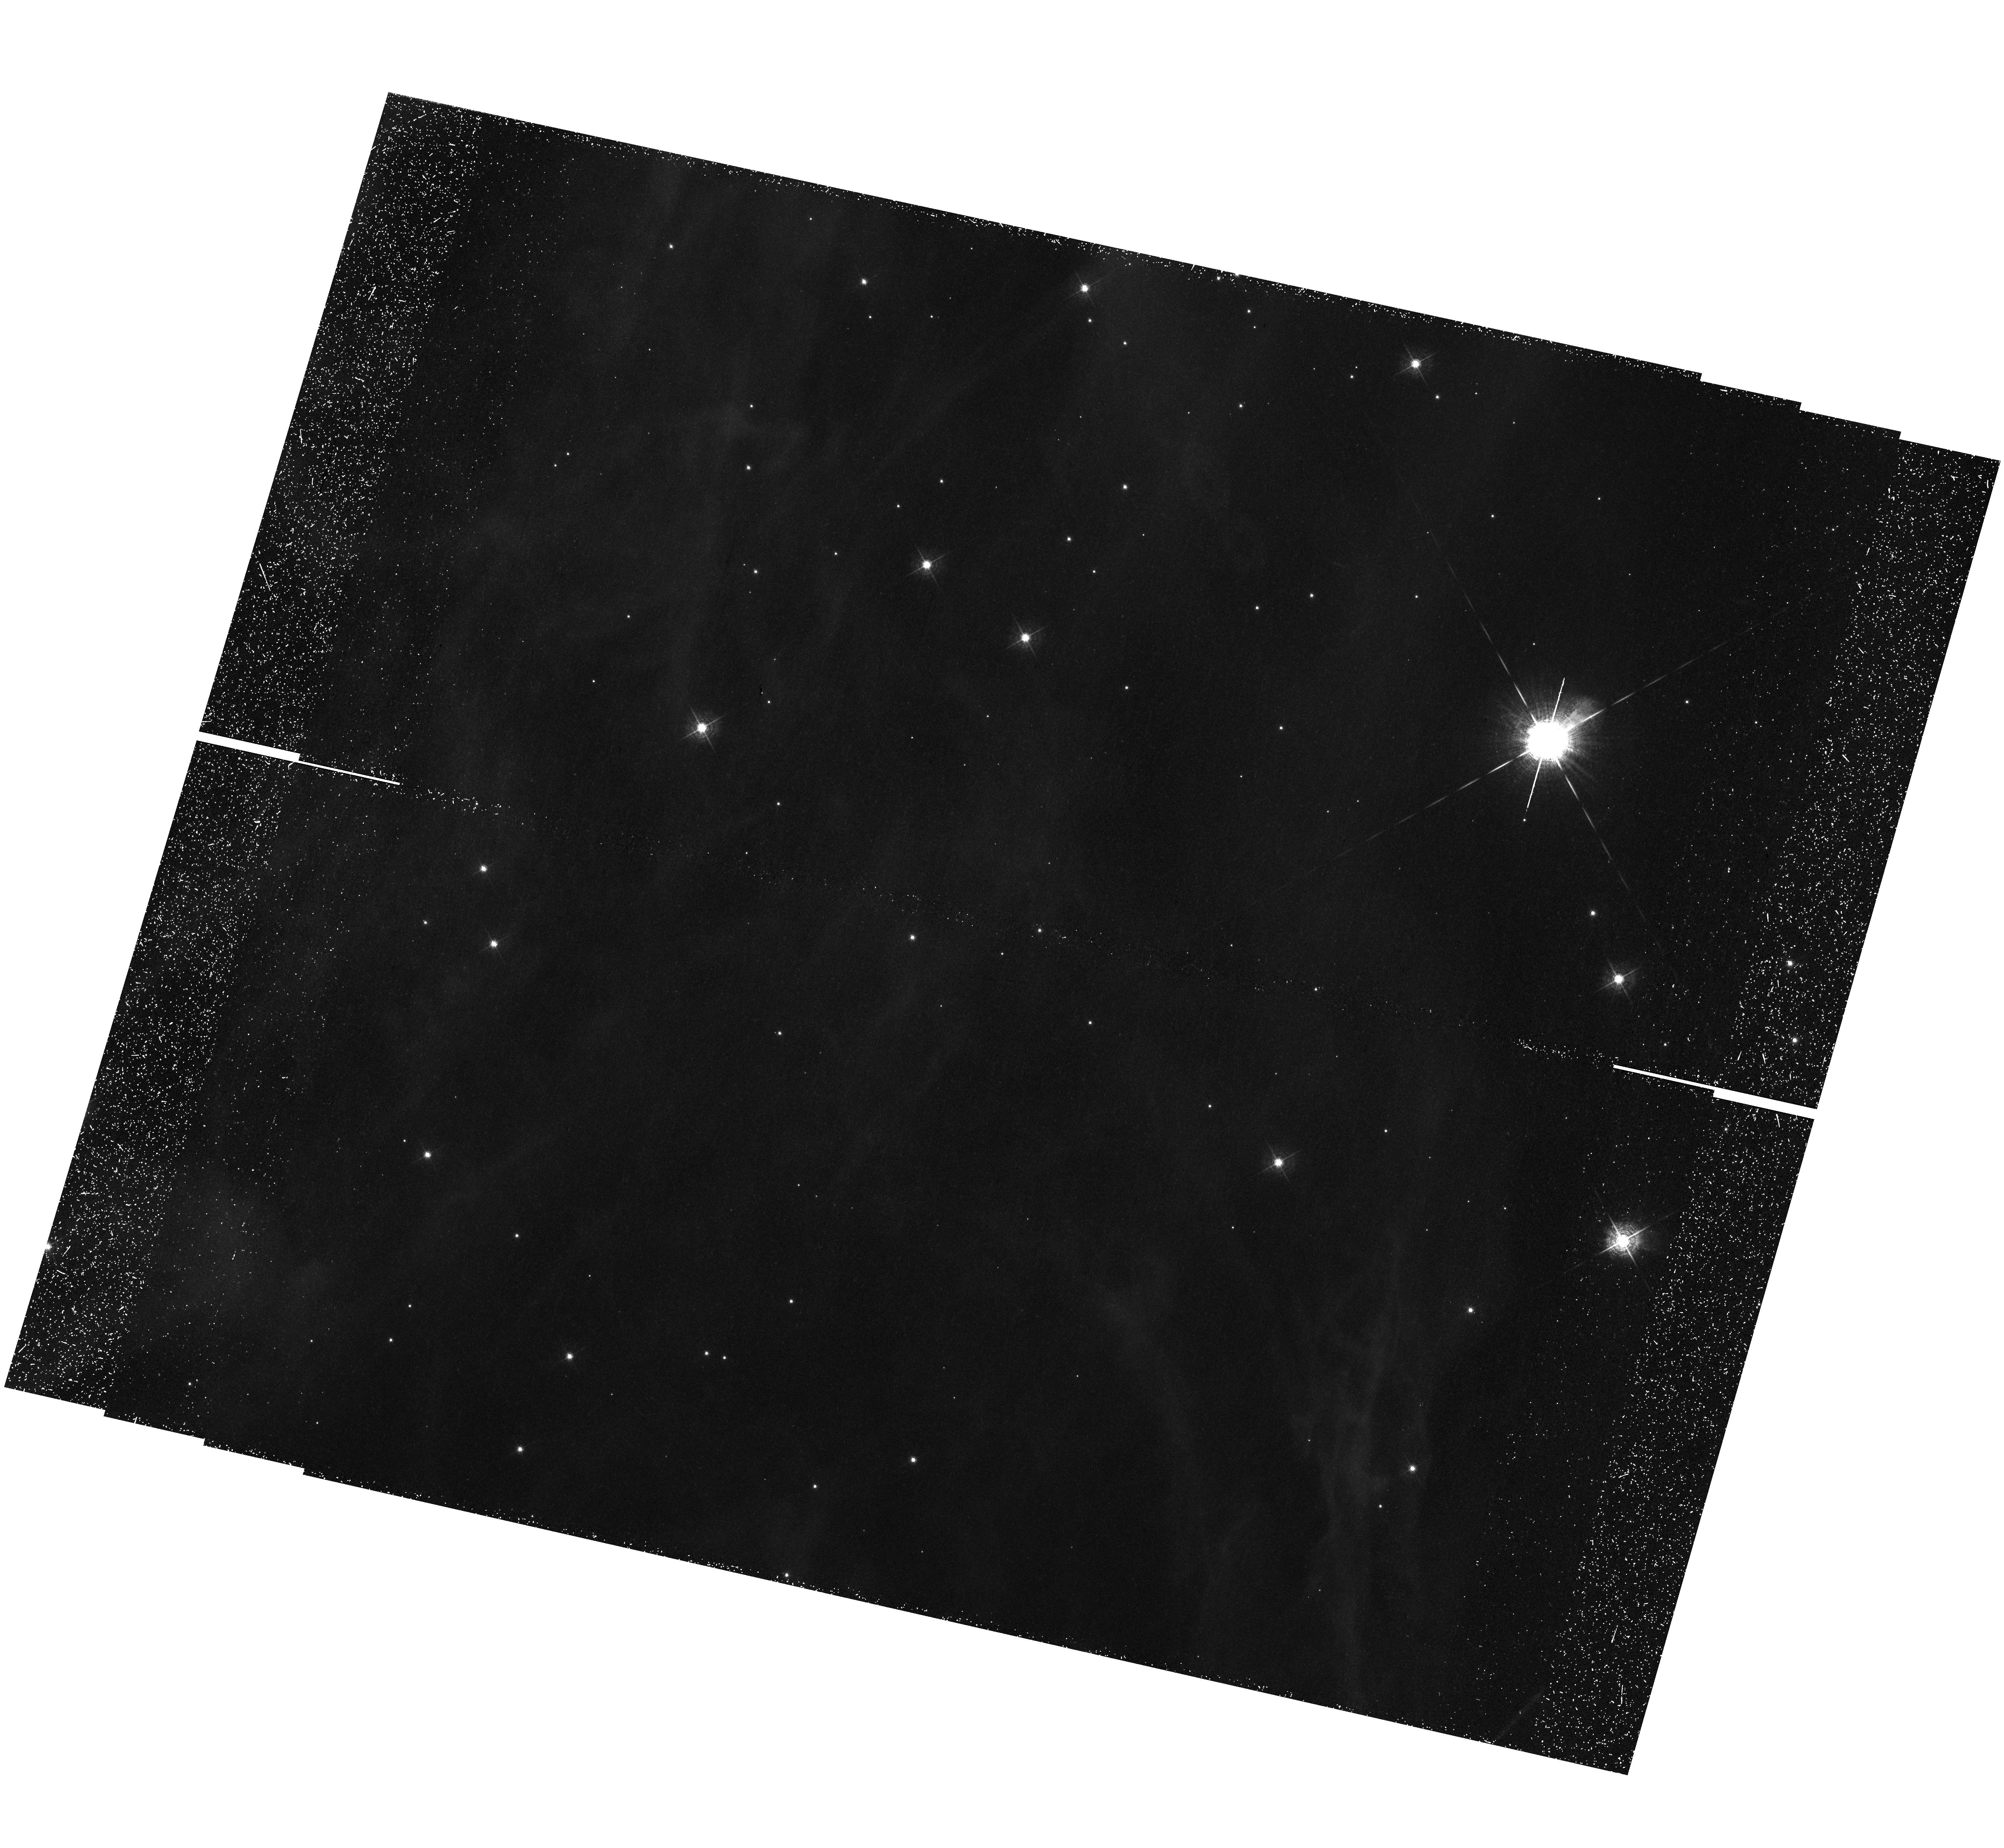
Target: field at RA 103.272°, Dec -23.960°. Instrument: WFC3/UVIS. Filter: F502N. Exposure: 1.4 h. Observation ID: hst_12875_02_wfc3_uvis_f502n_ic2b02

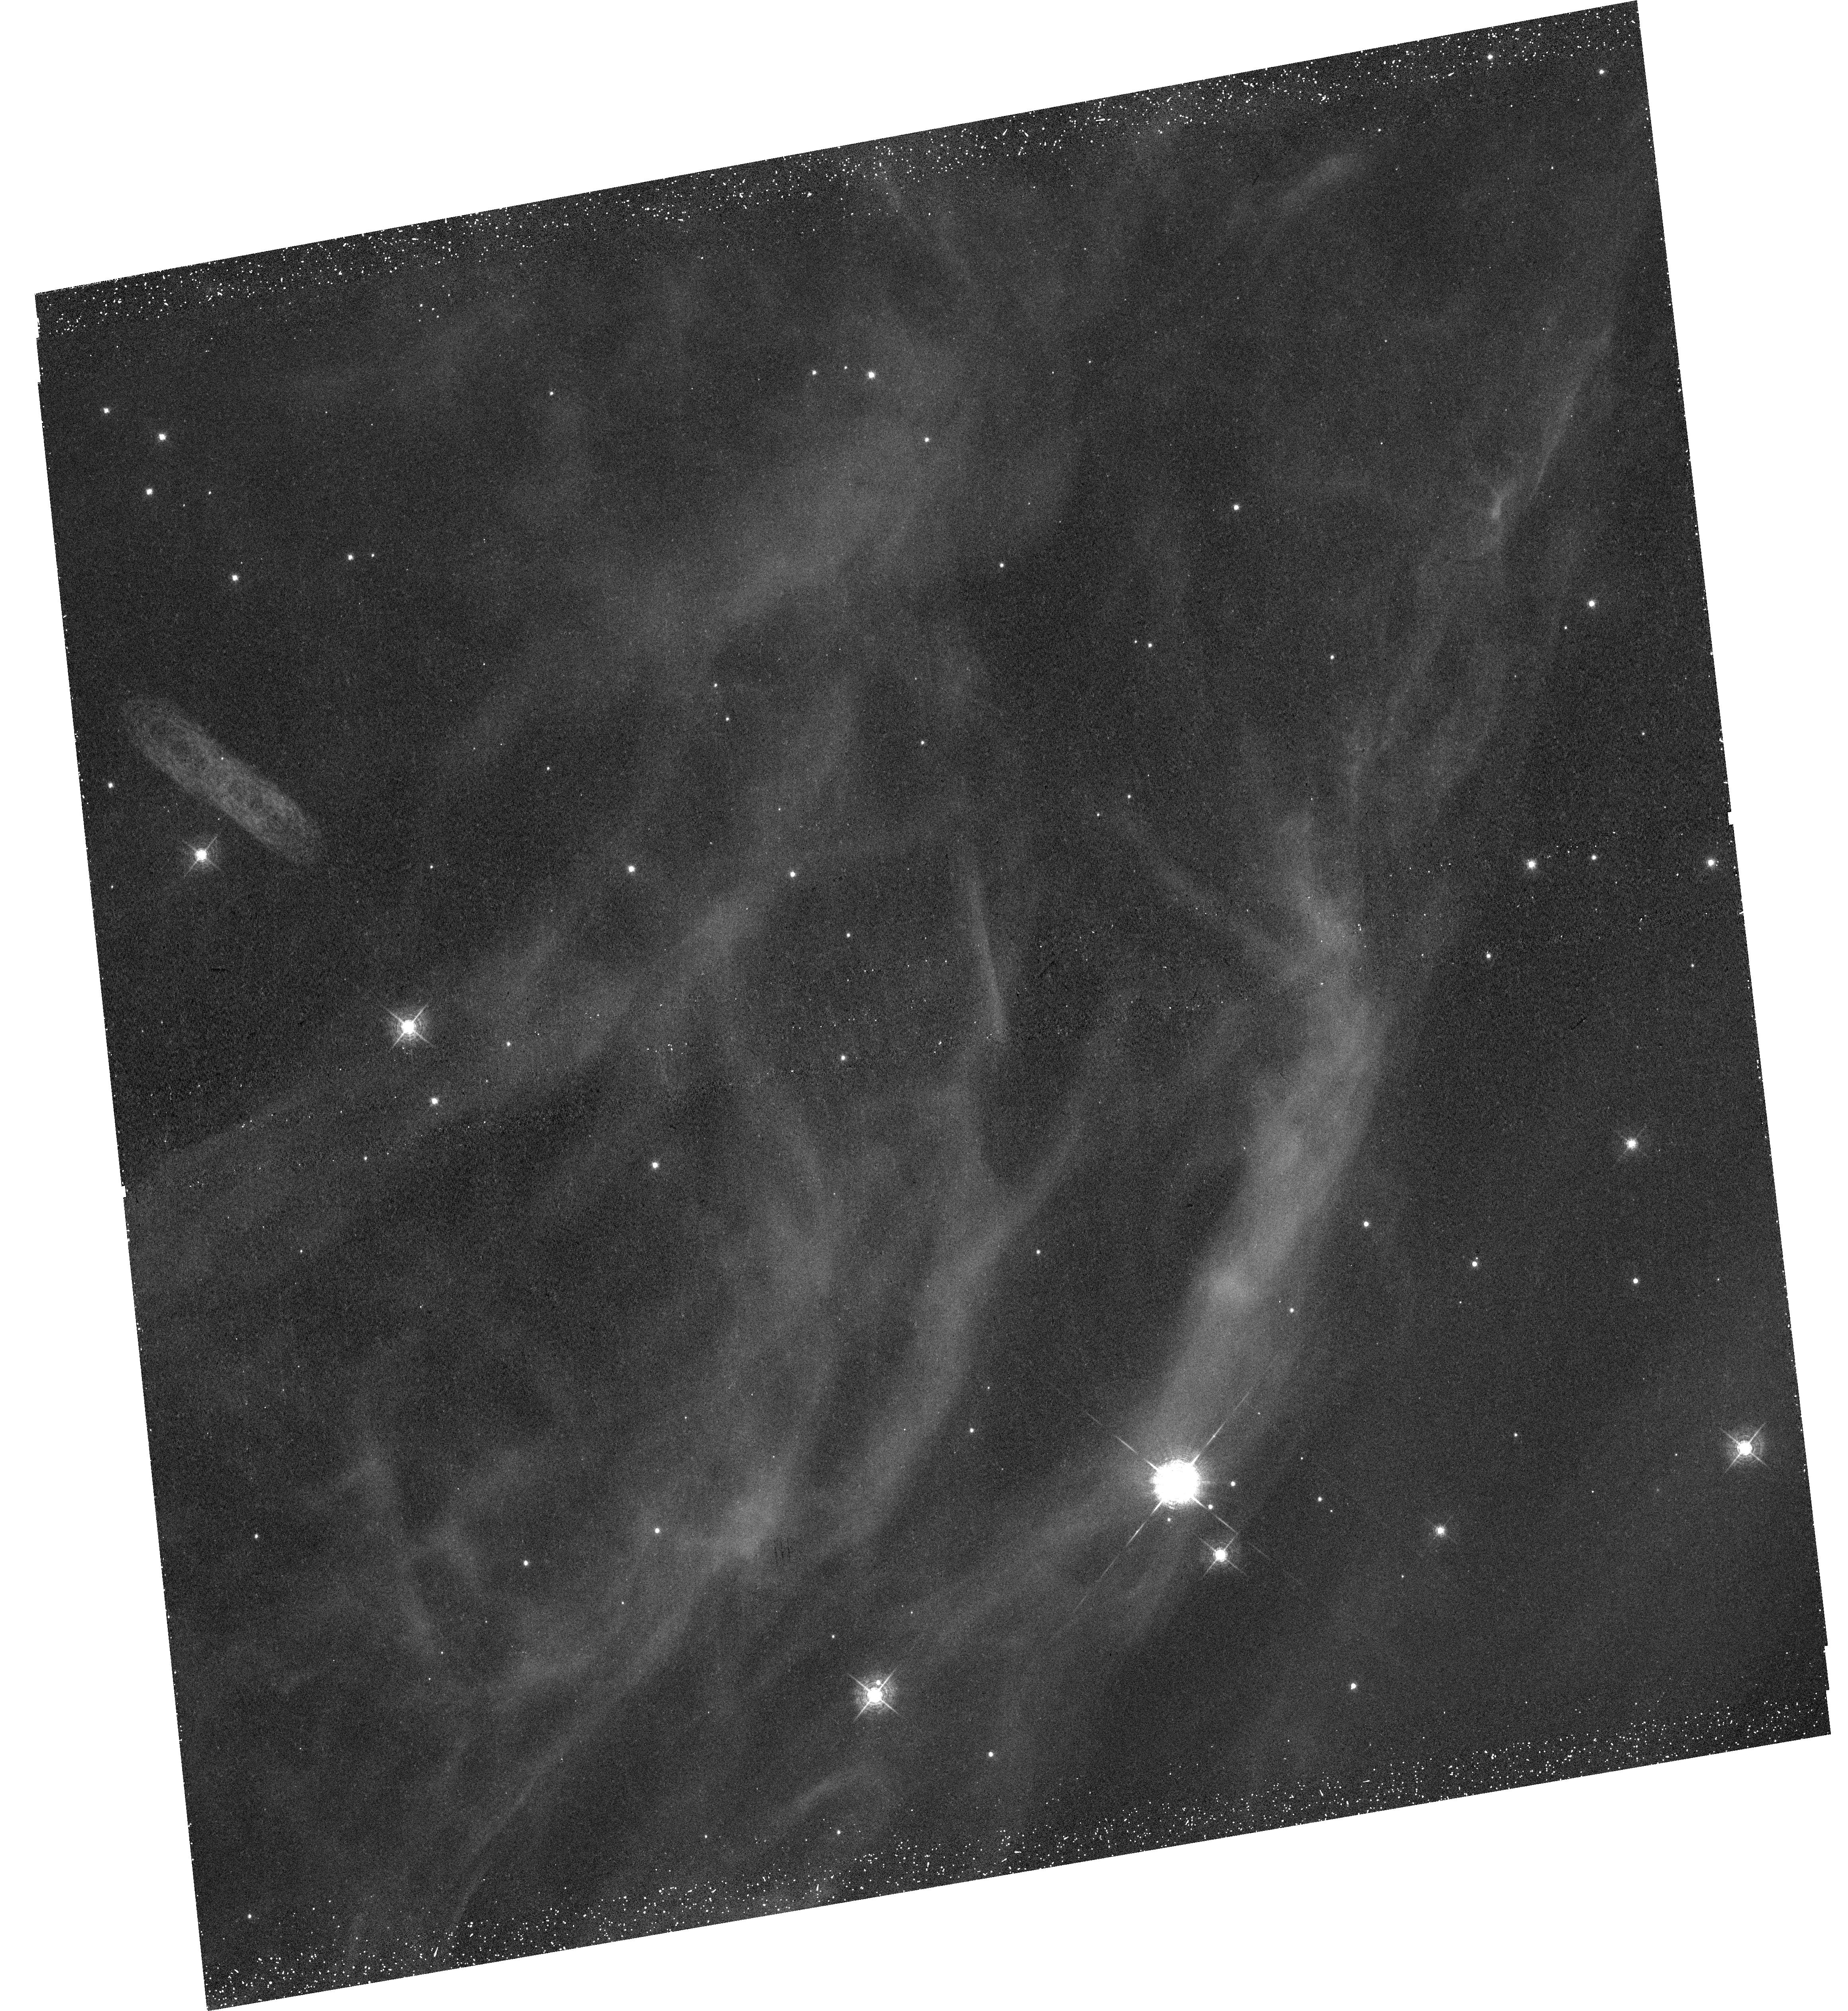
Target: SH2-308-SW-LIMB. Instrument: WFC3/UVIS. Filter: F502N. Exposure: 44 min. Observation ID: hst_12875_03_wfc3_uvis_f502n_ic2b03

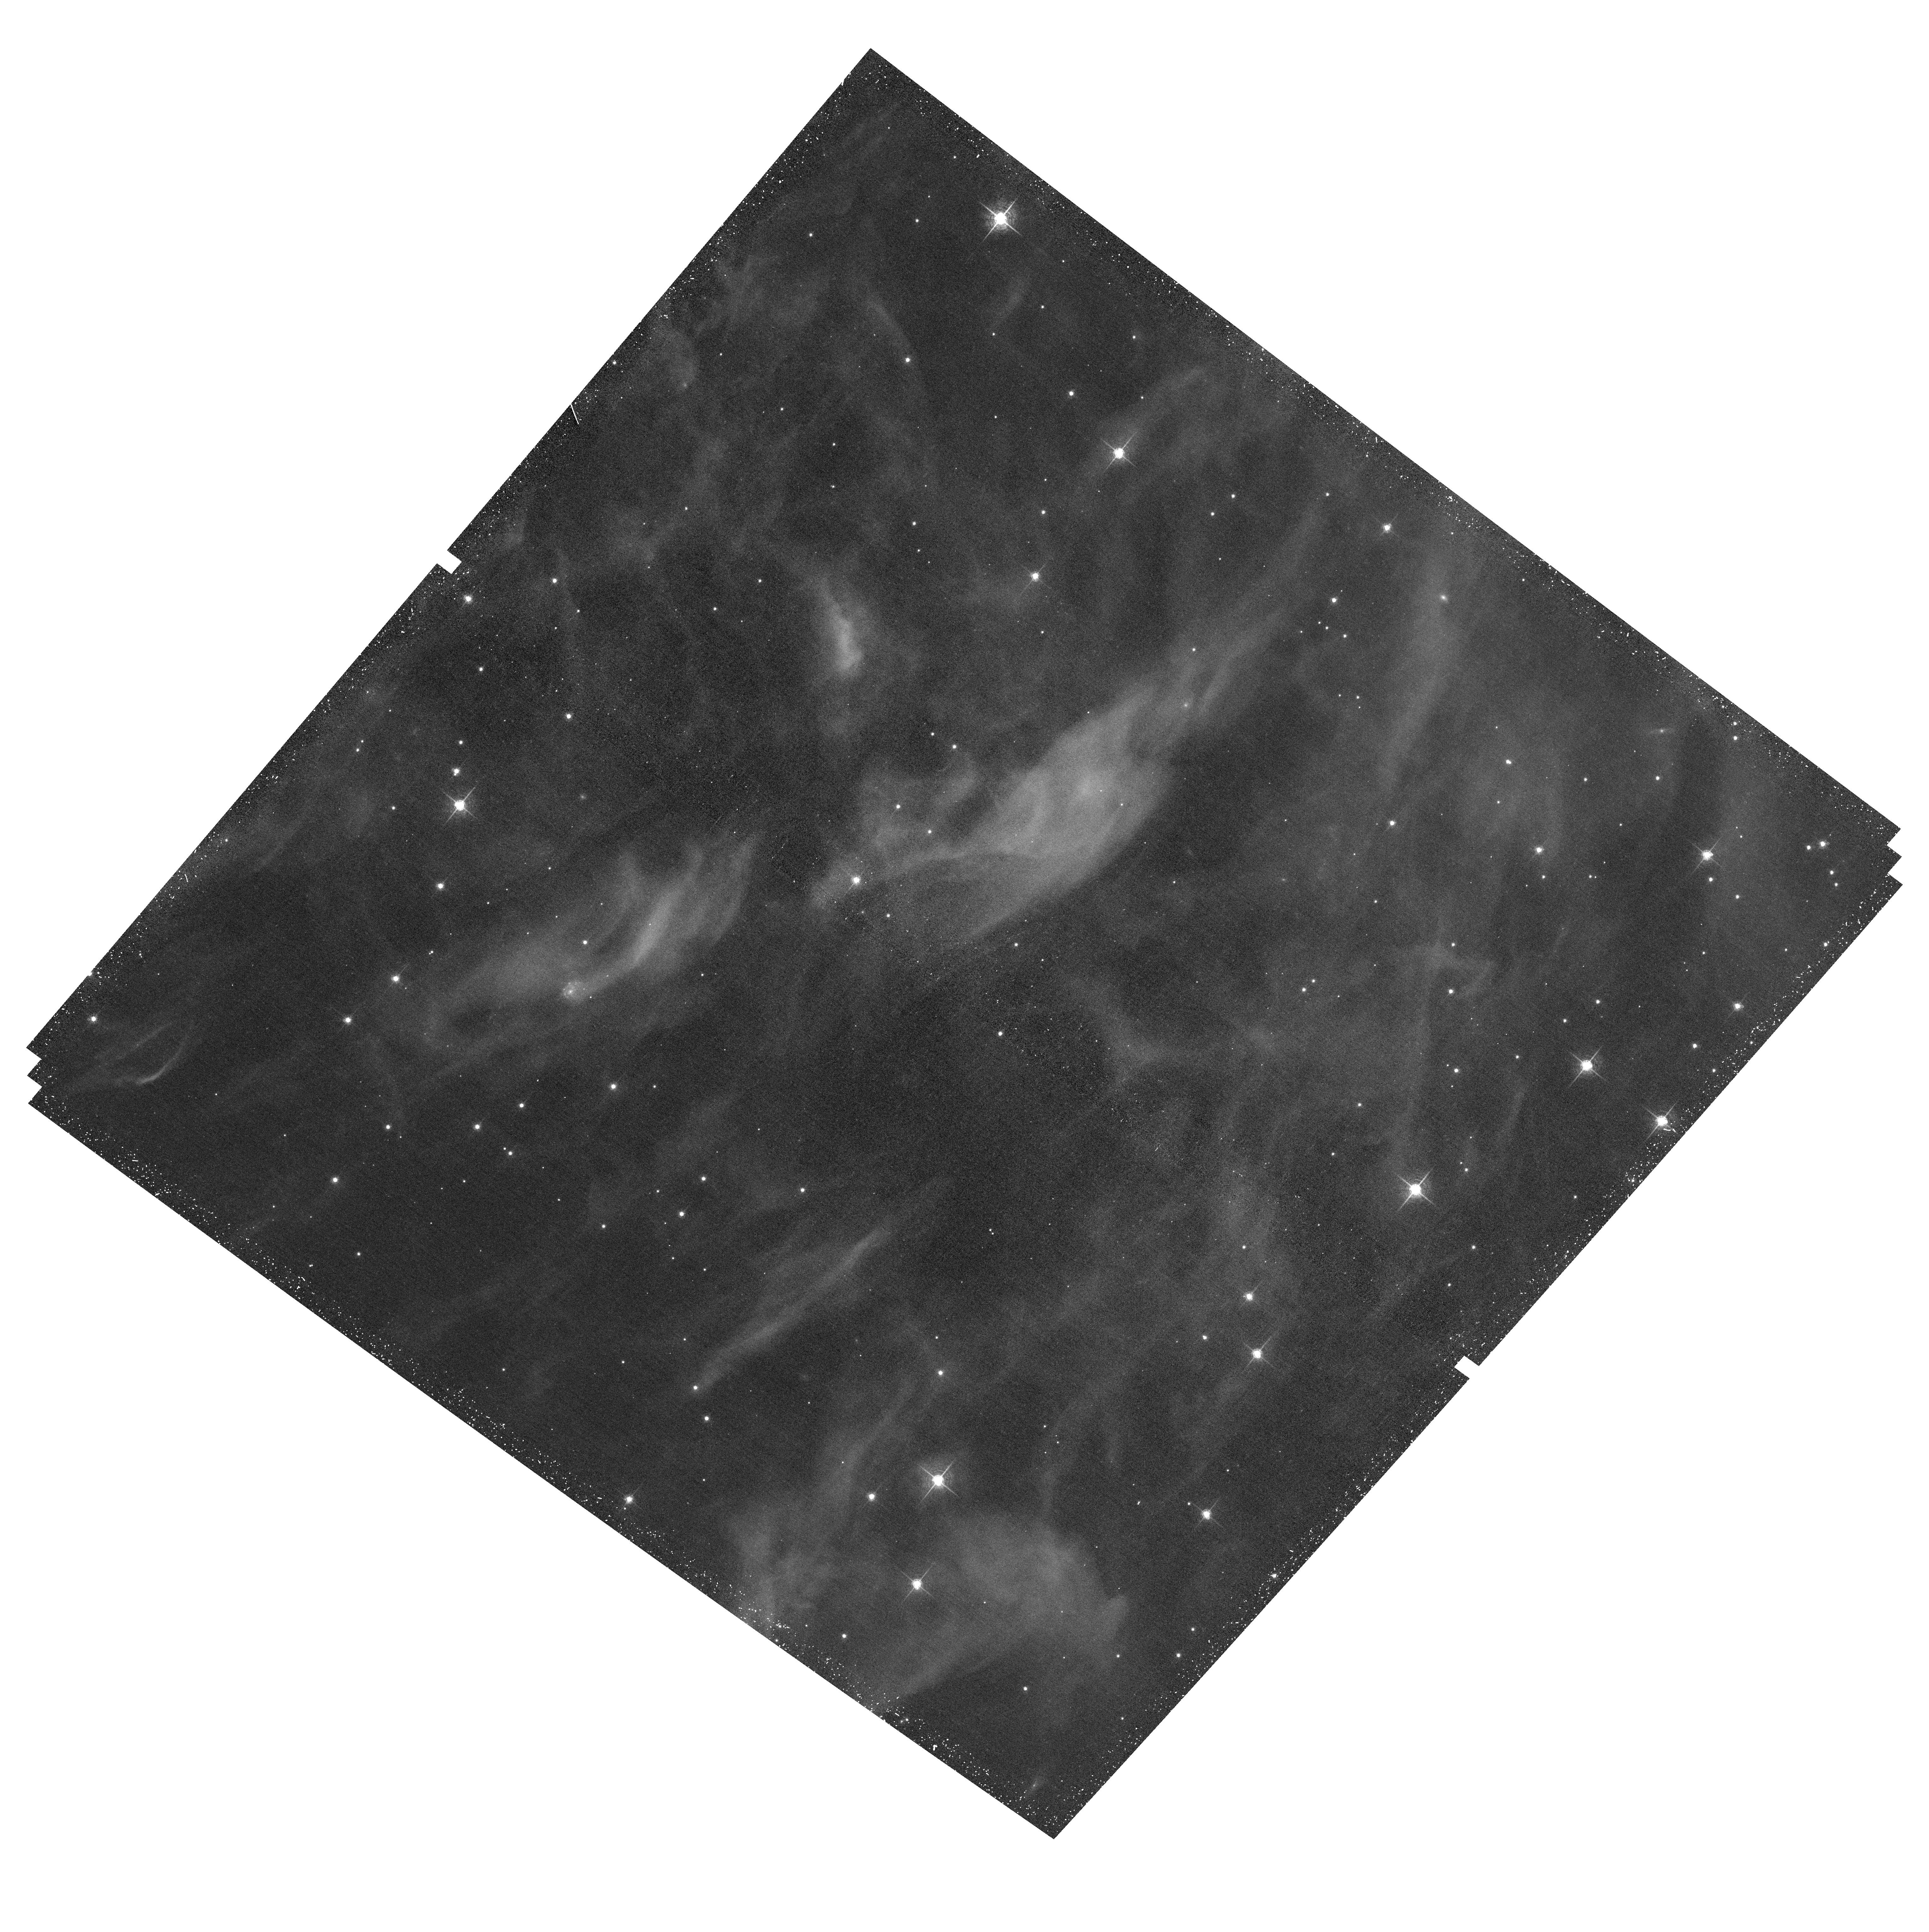
Target: field at RA 103.325°, Dec -23.963°. Instrument: ACS/WFC. Filter: F658N. Exposure: 40 min. Observation ID: hst_12875_03_acs_wfc_f658n_jc2b03

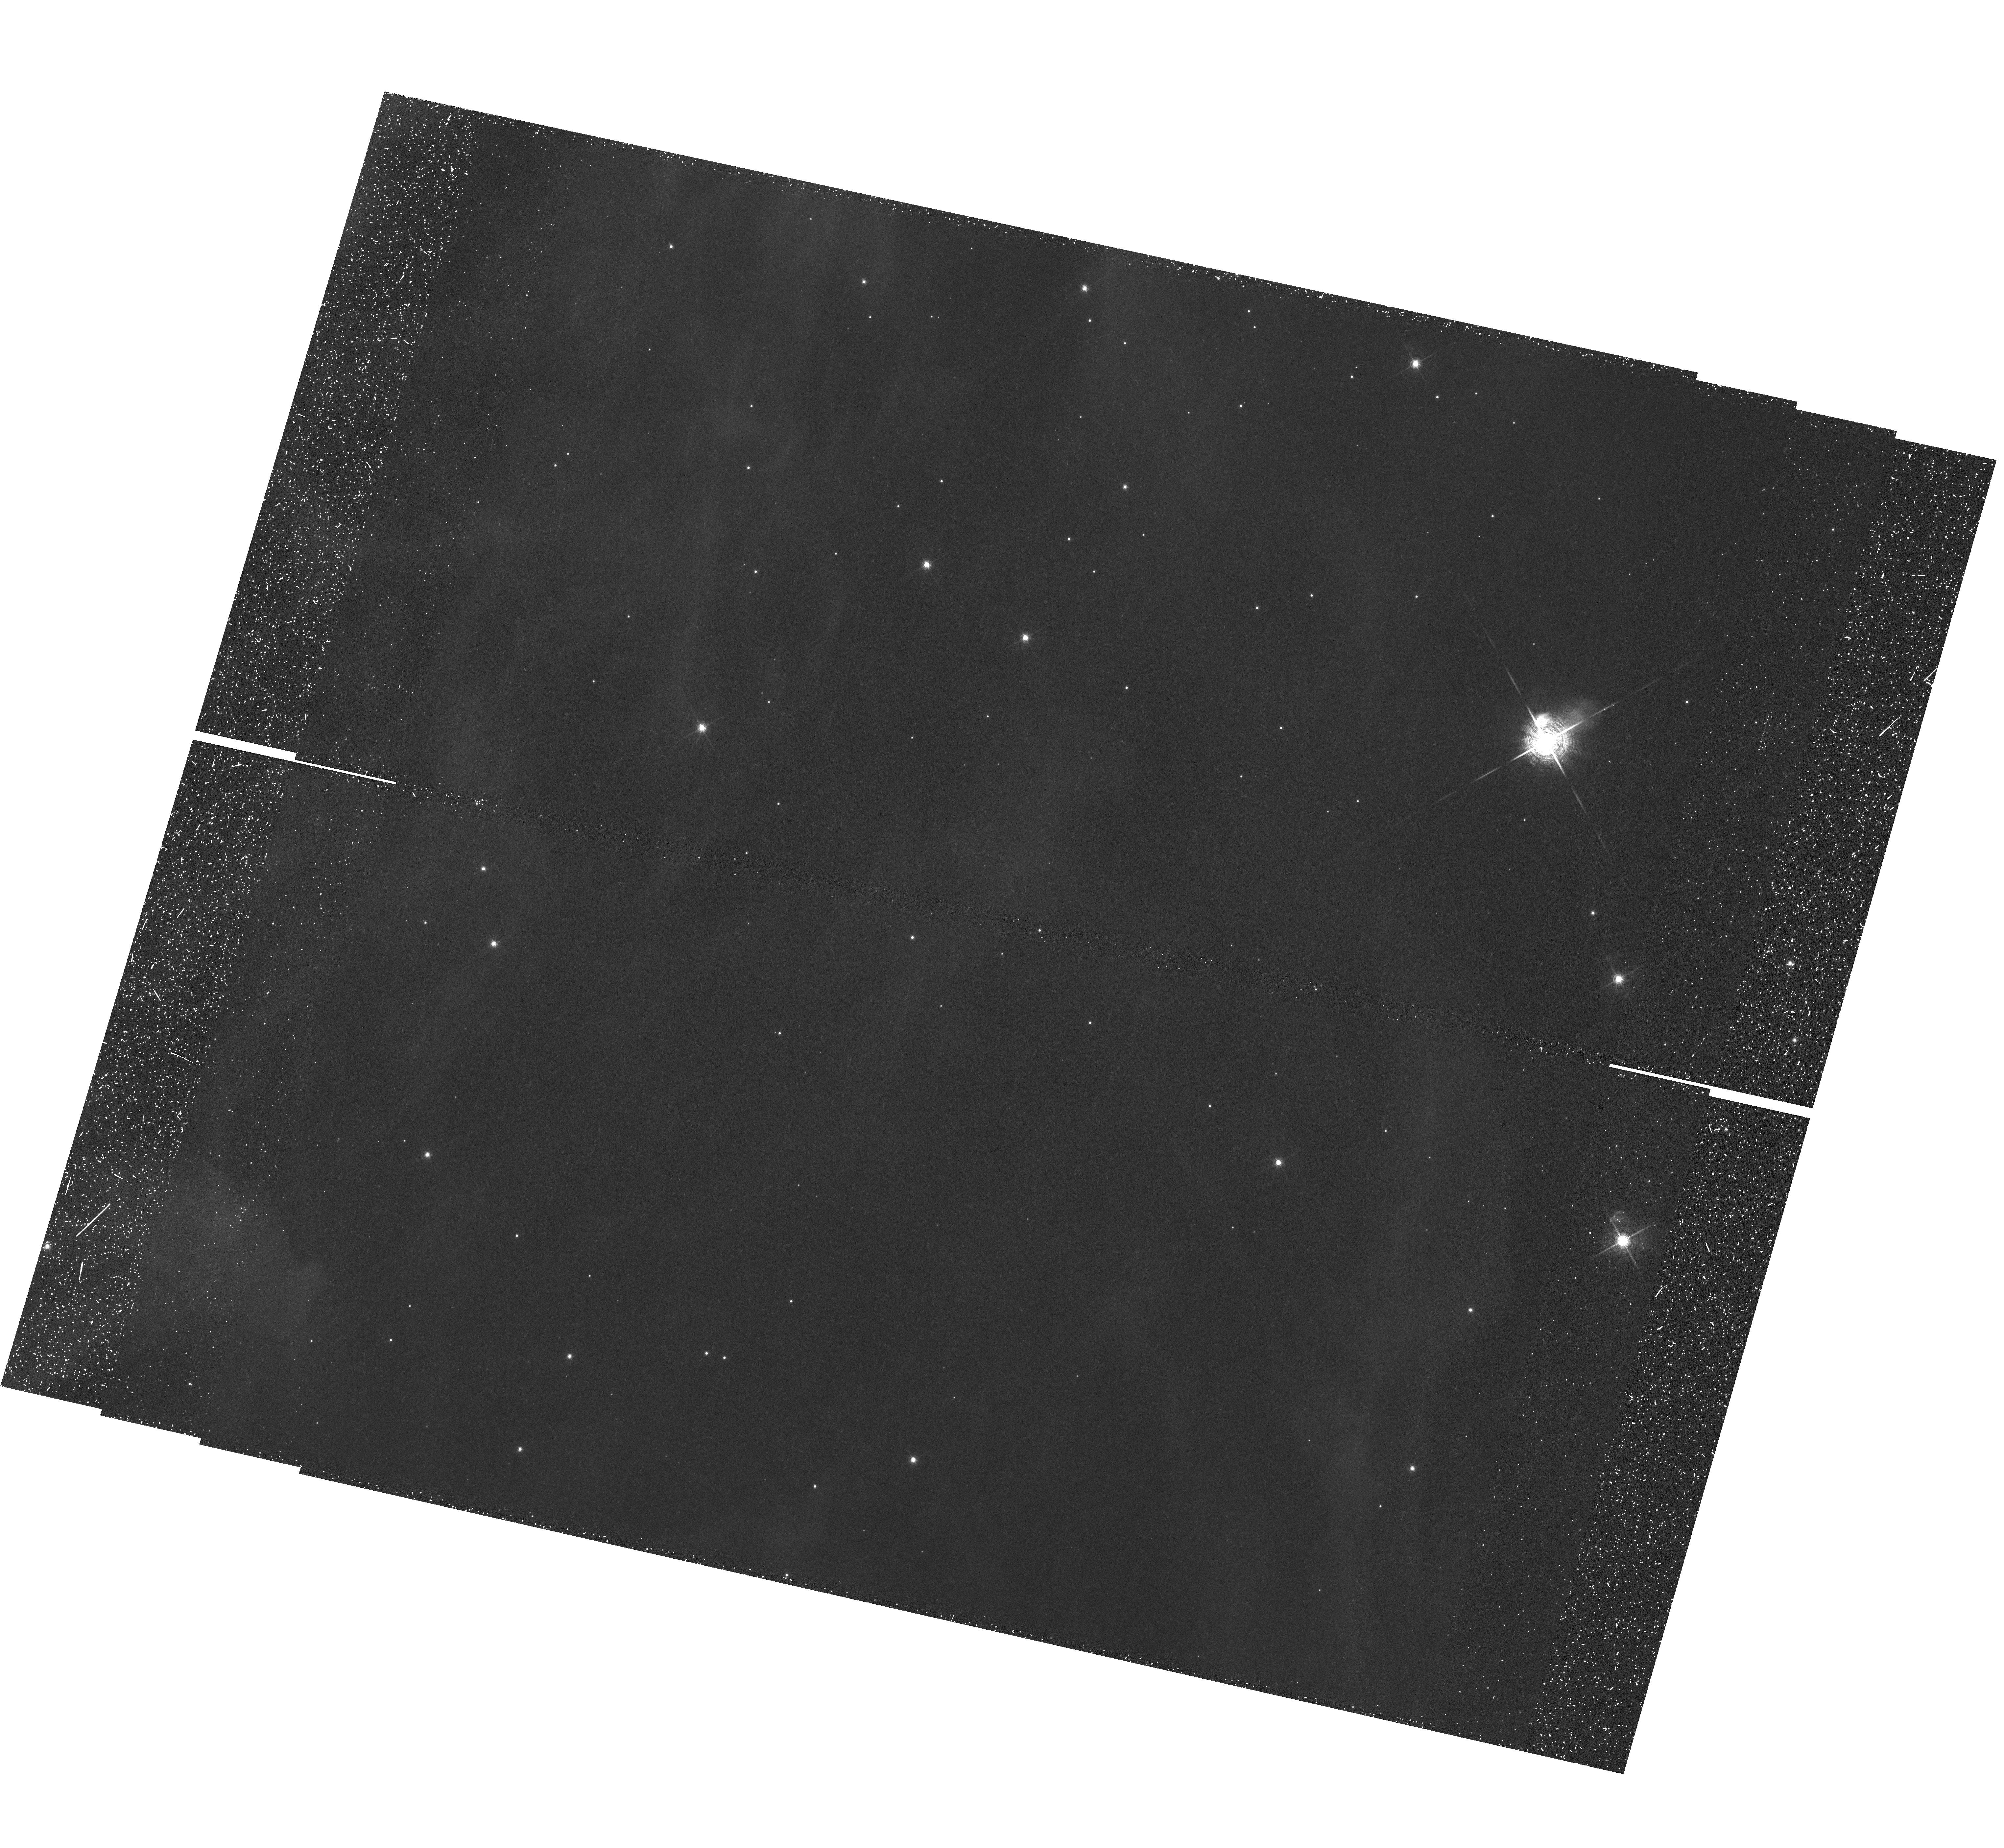
Target: field at RA 103.272°, Dec -23.960°. Instrument: WFC3/UVIS. Filter: F656N. Exposure: 1.3 h. Observation ID: hst_12875_02_wfc3_uvis_f656n_ic2b02

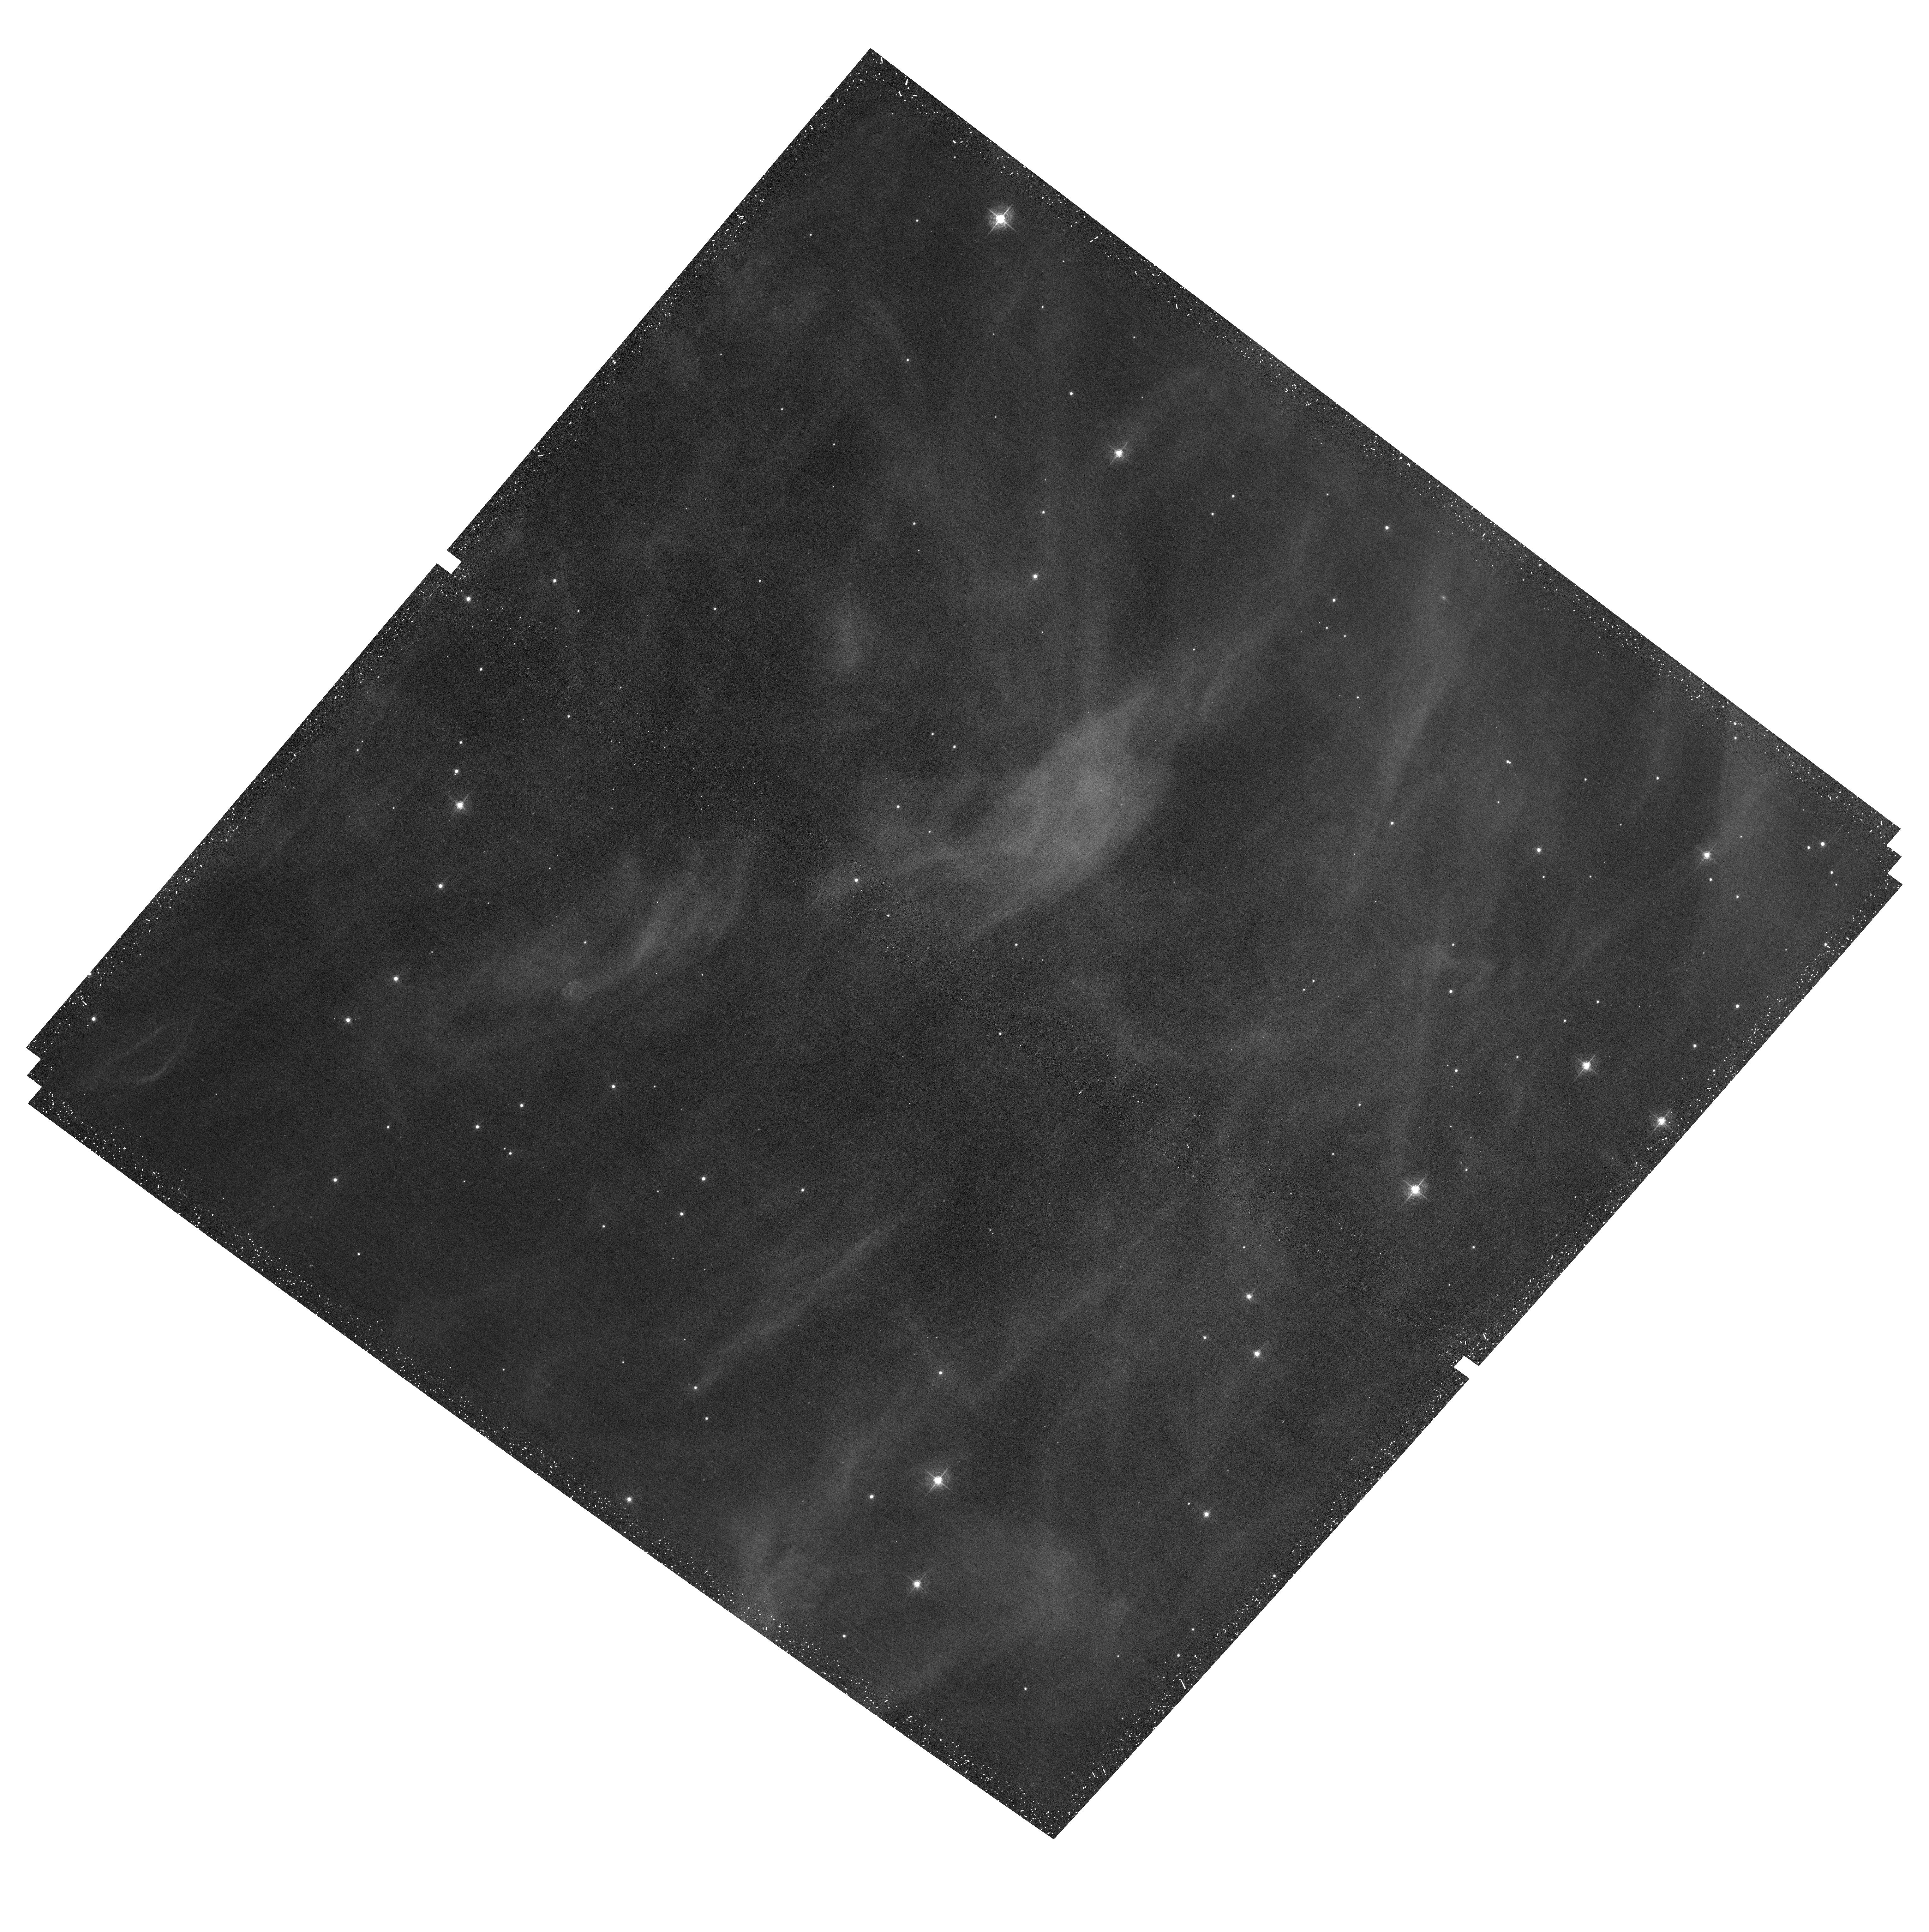
Target: field at RA 103.325°, Dec -23.963°. Instrument: ACS/WFC. Filter: F502N. Exposure: 38 min. Observation ID: hst_12875_03_acs_wfc_f502n_jc2b03

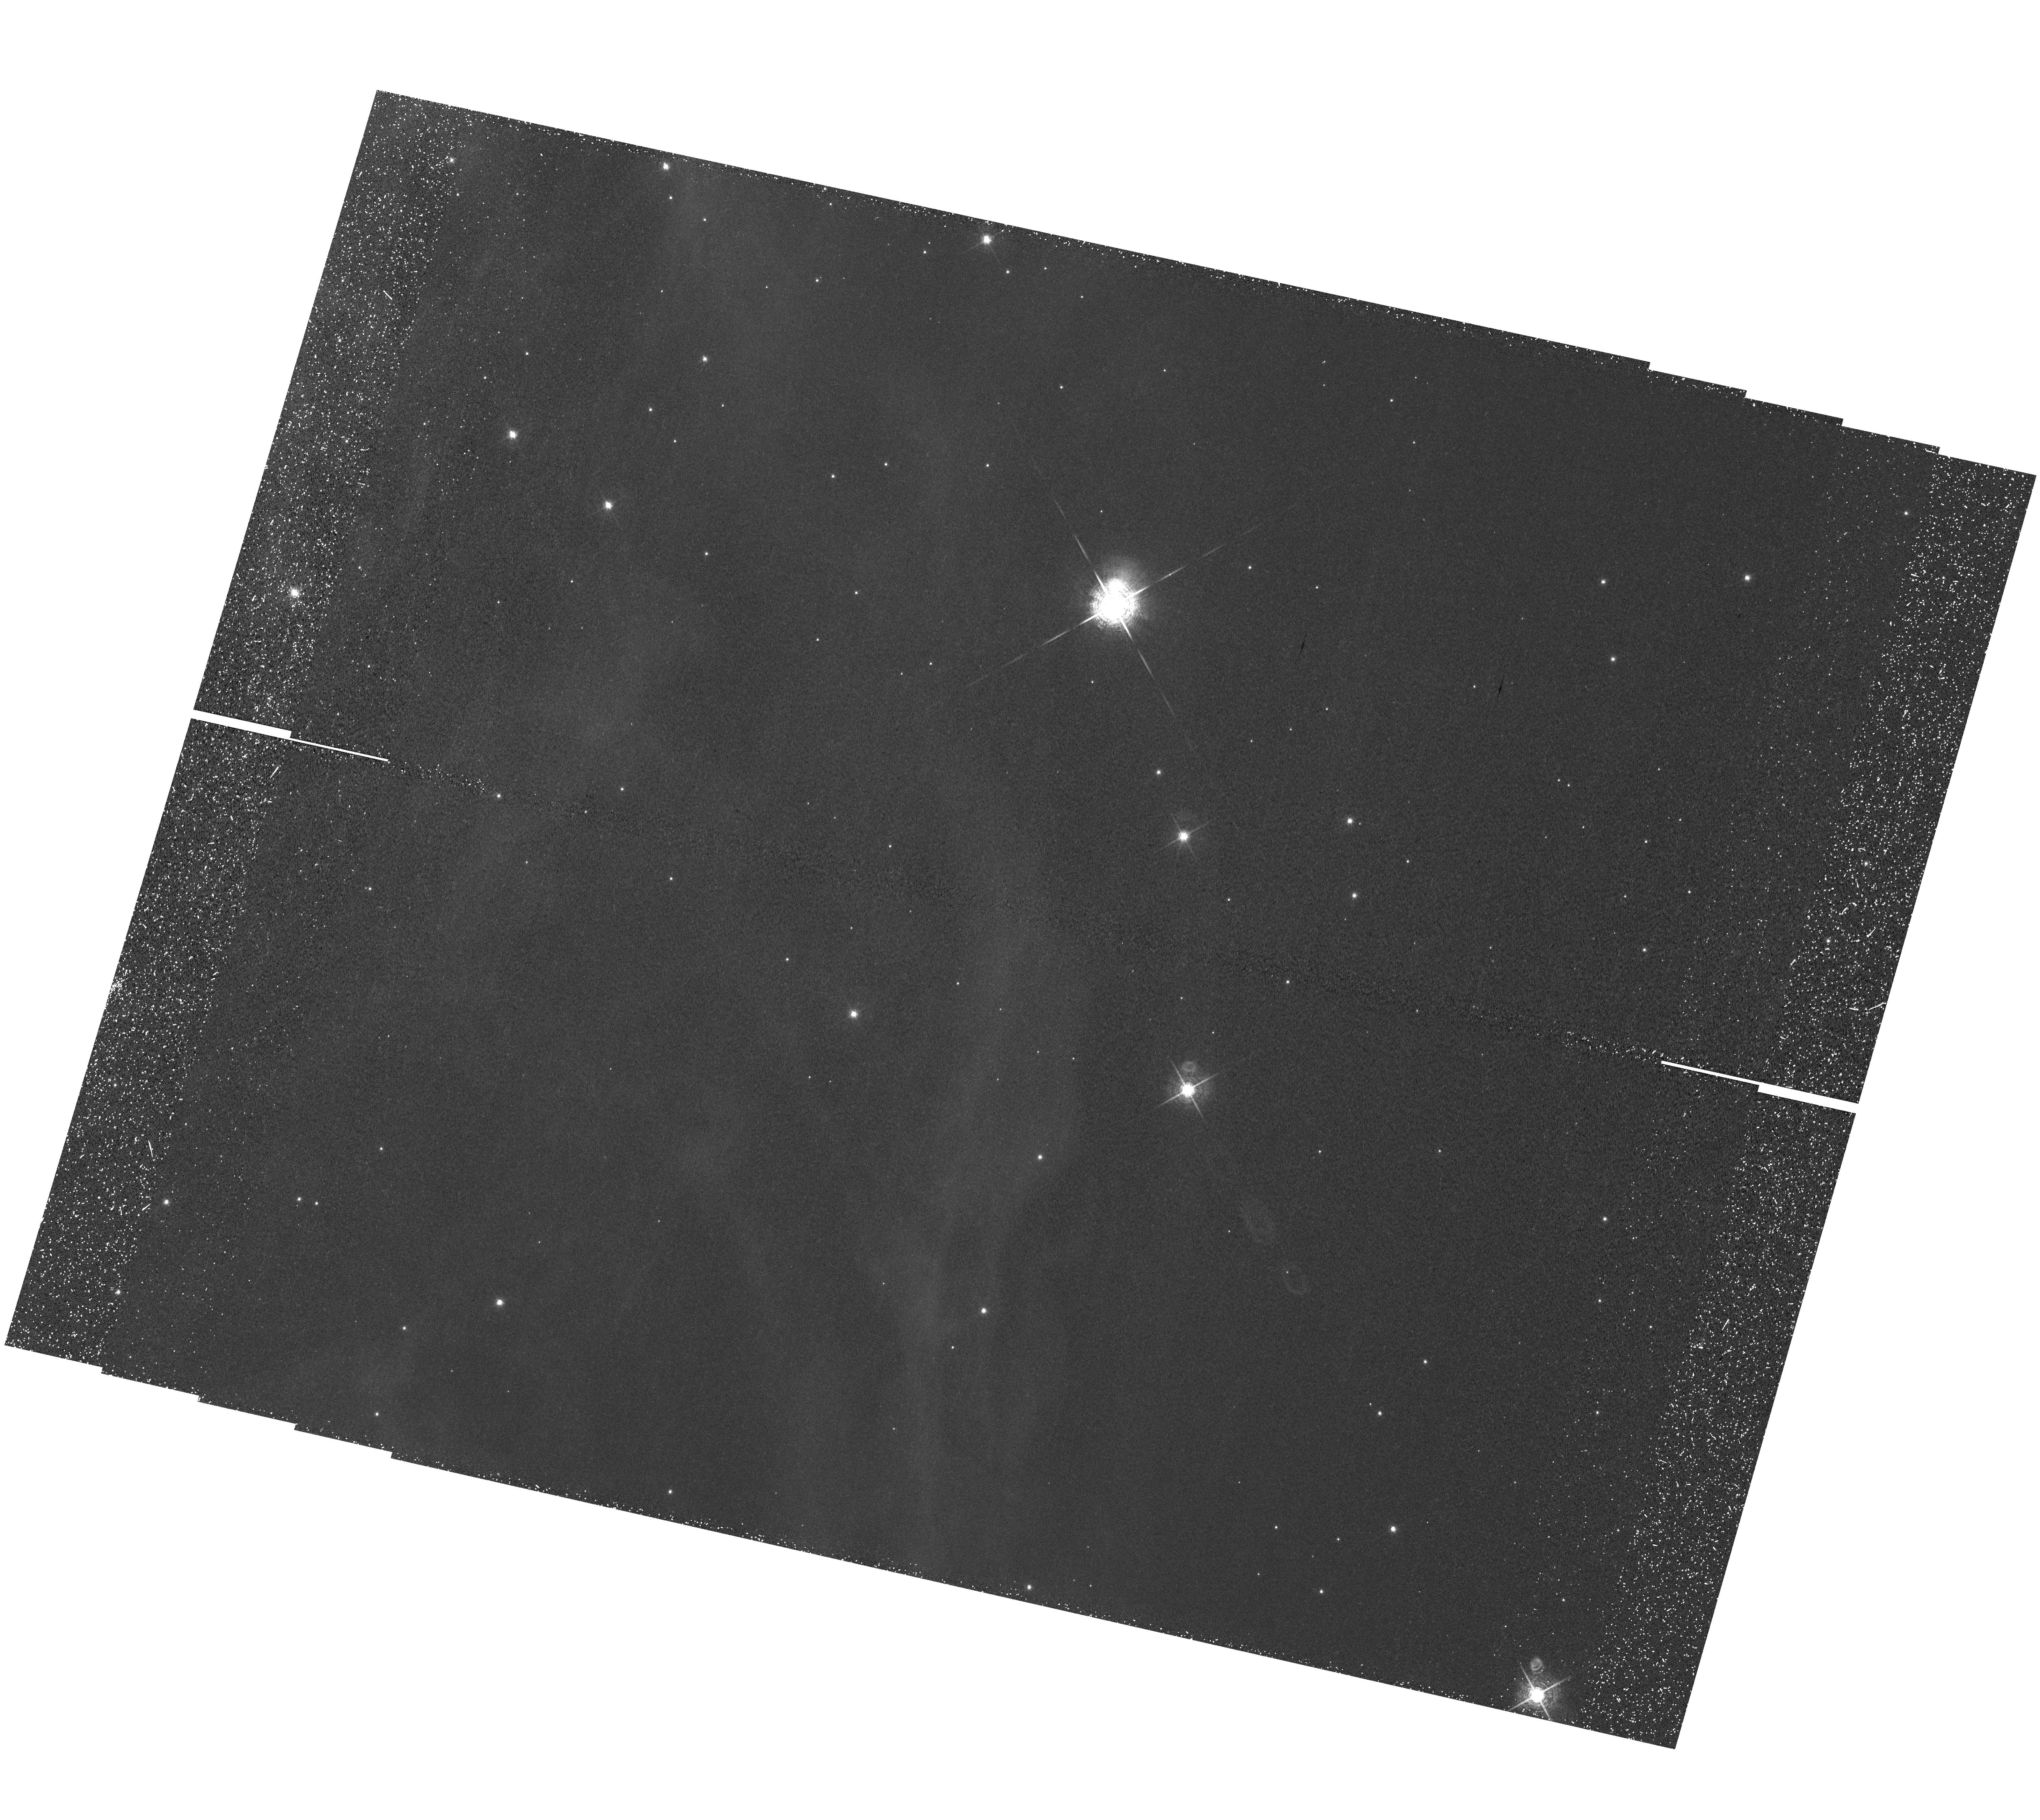
Target: field at RA 103.268°, Dec -23.961°. Instrument: WFC3/UVIS. Filter: F656N. Exposure: 1.7 h. Observation ID: hst_12875_01_wfc3_uvis_f656n_ic2b01

Resolving the Thermal Conduction Front in the Bubble S308 (PI: Chu, You-Hua)

Heat conduction is one of the most fundamental processes in the interstellar and intergalactic media. Many astronomical systems contain cool (<10^4 K) gas in contact with hot (10^6 -10^8 K) gas; at the contact surfaces, heat conduction occurs and may play an essential role in the thermal structure and evolution of the system. Observations of thermal conduction fronts have been extremely limited. Conventionally observations use absorption lines of collisionally ionized high ions as tracers of 1-3x10^5 K gas in the conduction front. Such observations allow the determination of column densities but not the relative locations of these tracer ions. Emission-line observations of a clear-cut, edge-on conduction front are needed to study the physical structure of a thermal conduction front. We have identified a clean-cut, edge-on conduction front in the circumstellar bubble S308, using XMM-Newton X-ray observations and ground-based optical images and spectra. We request HST STIS spectroscopic observations of the NV and CVI emission lines in the transition region from the hot interior gas to the cool nebular shell, as well as WFC2 and ACS images to study mass-loading by nebular knots. These observations, combined with our complementary observations at optical and X-ray wavelength, allow us to determine the spatially-resolved temperature profile of a thermal conduction front. Comparisons with models further allow us to assess the efficiency of thermal conduction and mass-loading.